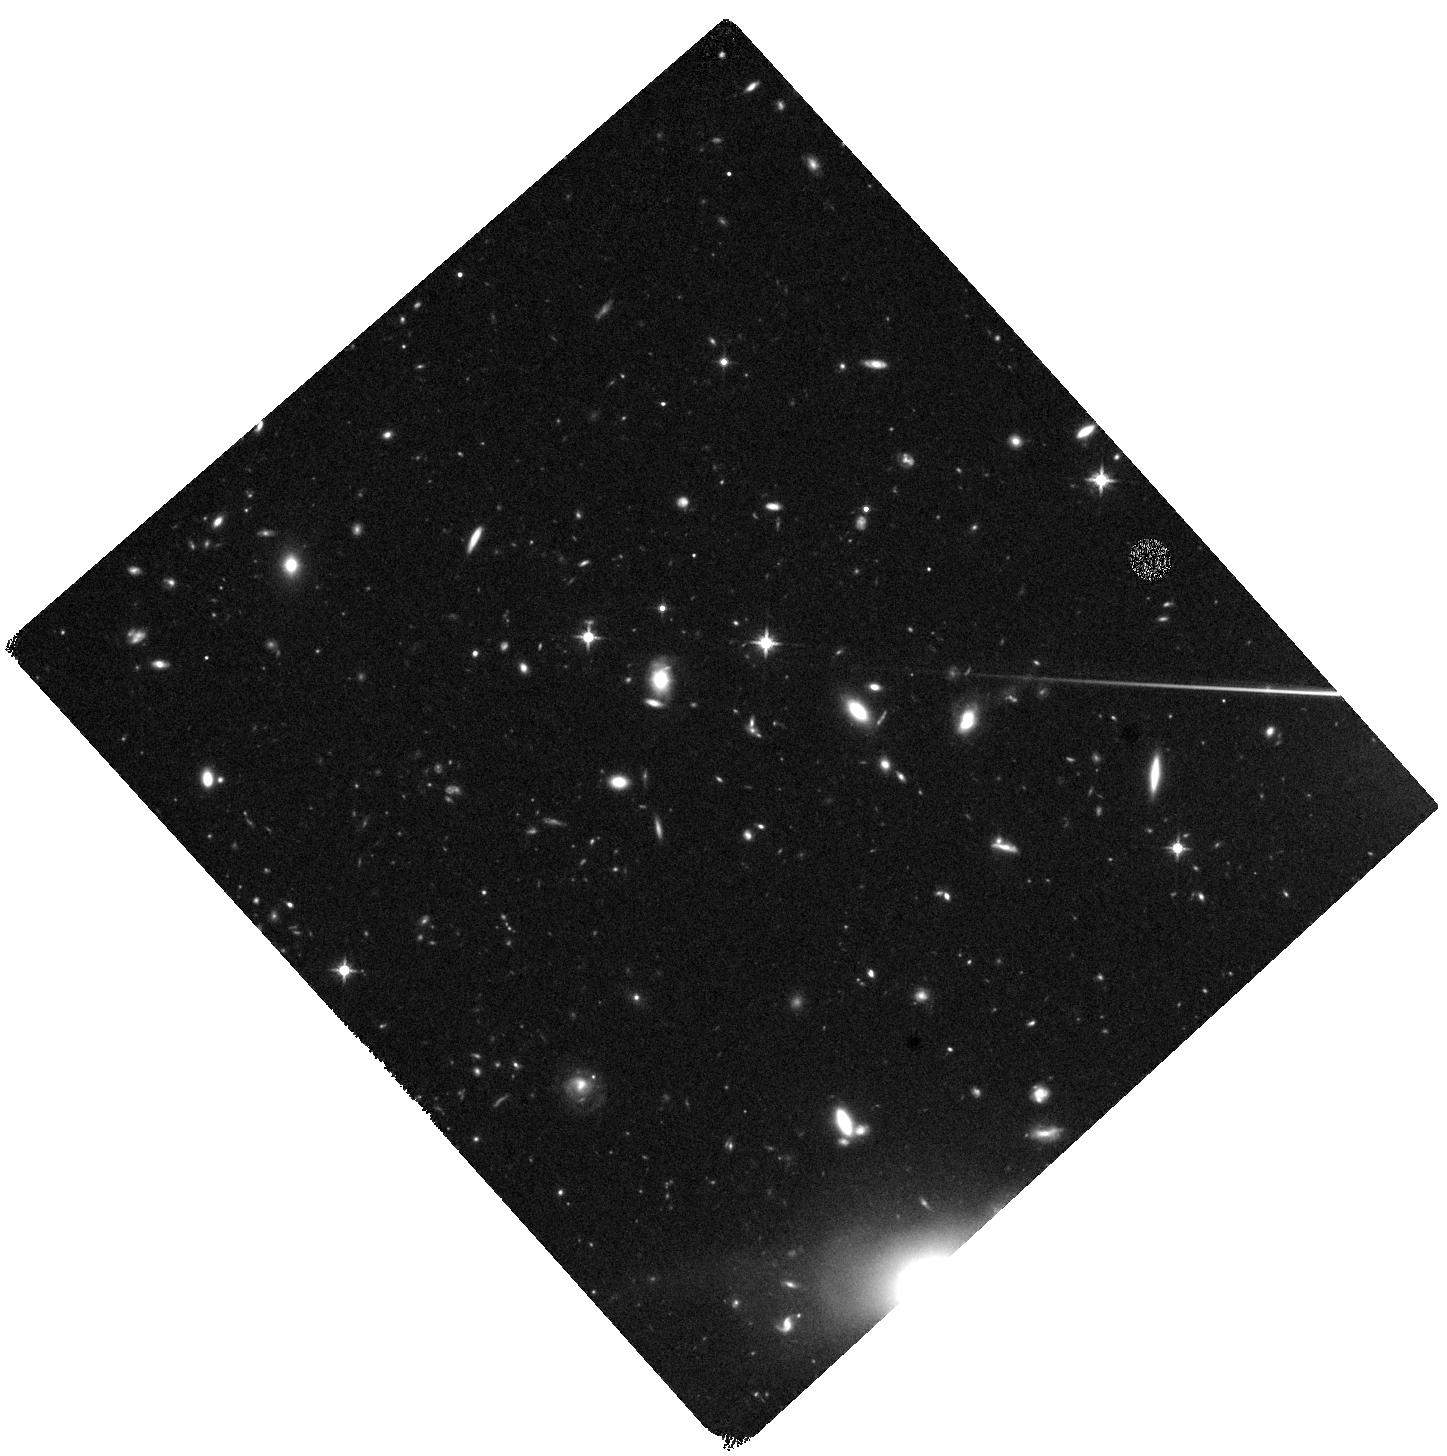
Target: WISEAJ0330
Instrument: WFC3/IR
Filter: F125W
Exposure: 37 min
Observation ID: hst_16888_01_wfc3_ir_f125w_iest01

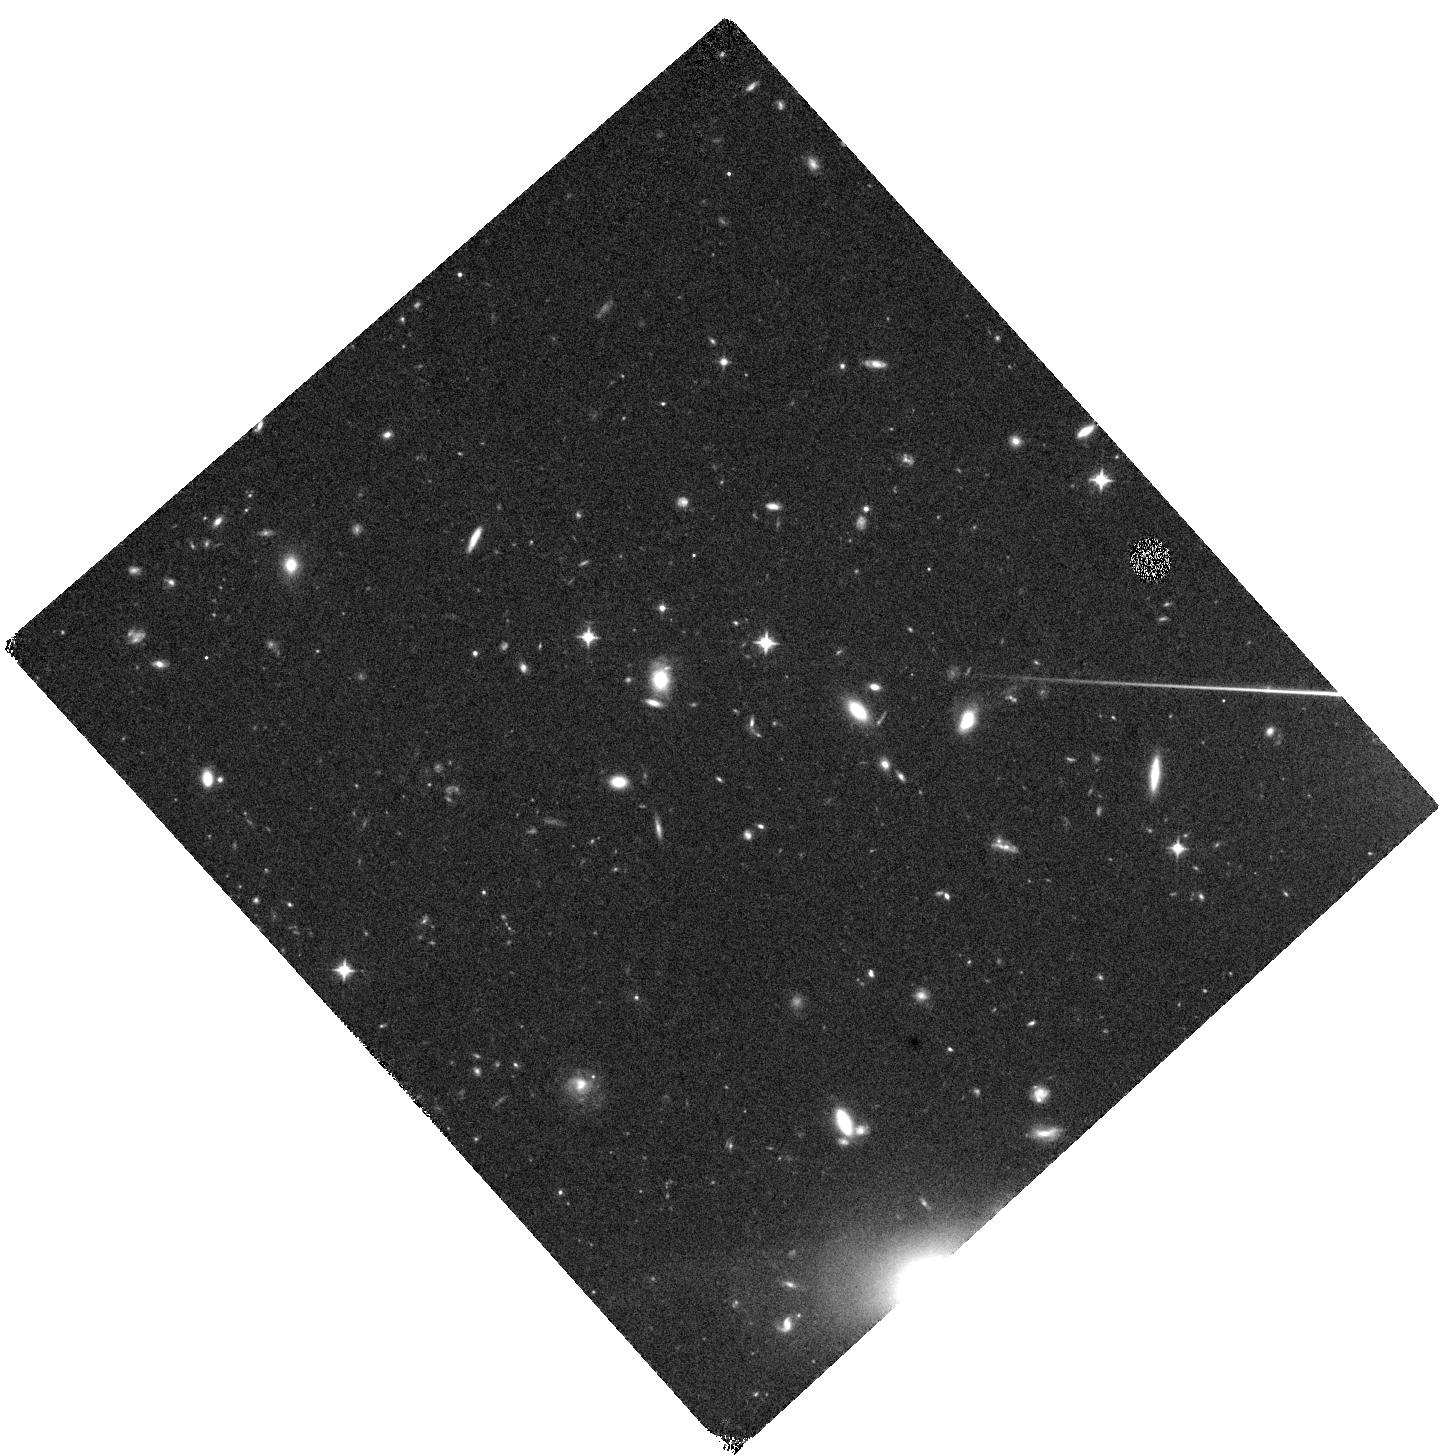
Target: WISEAJ0330
Instrument: WFC3/IR
Filter: F098M
Exposure: 37 min
Observation ID: hst_16888_01_wfc3_ir_f098m_iest01

High-resolution imaging of the highest-redshift OH megamaser (PI: Baker, Andrew)

We propose high-resolution imaging of the OH 1667 MHz main line and 1 GHz continuum of the highest redshift known OH megamaser, which was recently discovered in early observations for the LADUMA (Looking At the Distant Universe with the MeerKAT Array) survey. As is typical in the local universe, the host system is an ultraluminous infrared galaxy; the OH emission may be tracing an outflow, but the system's possible merger status and AGN strength are uncertain. In conjunction with two orbits of HST time, our VLA observations will allow us to localize the OH emission relative to the host galaxy's optical and radio structures, which may include multiple nuclei and/or radio jets; to determine the host galaxy's stellar morphology and its possible evolution into a post-merger elliptical; and to place stronger constraints on the OH brightness temperature, thereby informing models of physical conditions in the masing gas. The resulting analysis will place the use of spectral line surveys like LADUMA for studying the cosmic history of gas-rich mergers on a much firmer foundation.